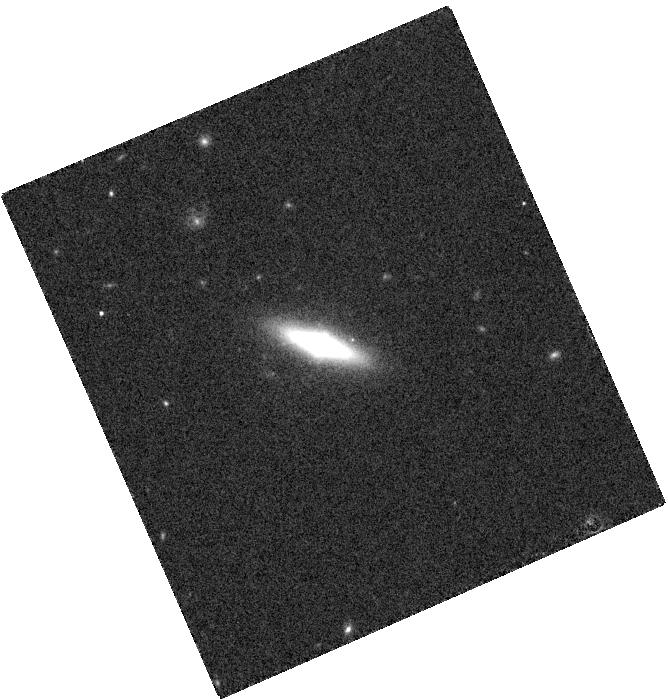
Target: SDSS-J232328.01+140530.2
Instrument: WFC3/IR
Filter: F160W
Exposure: 2 min
Observation ID: hst_13513_06_wfc3_ir_f160w_icdw06

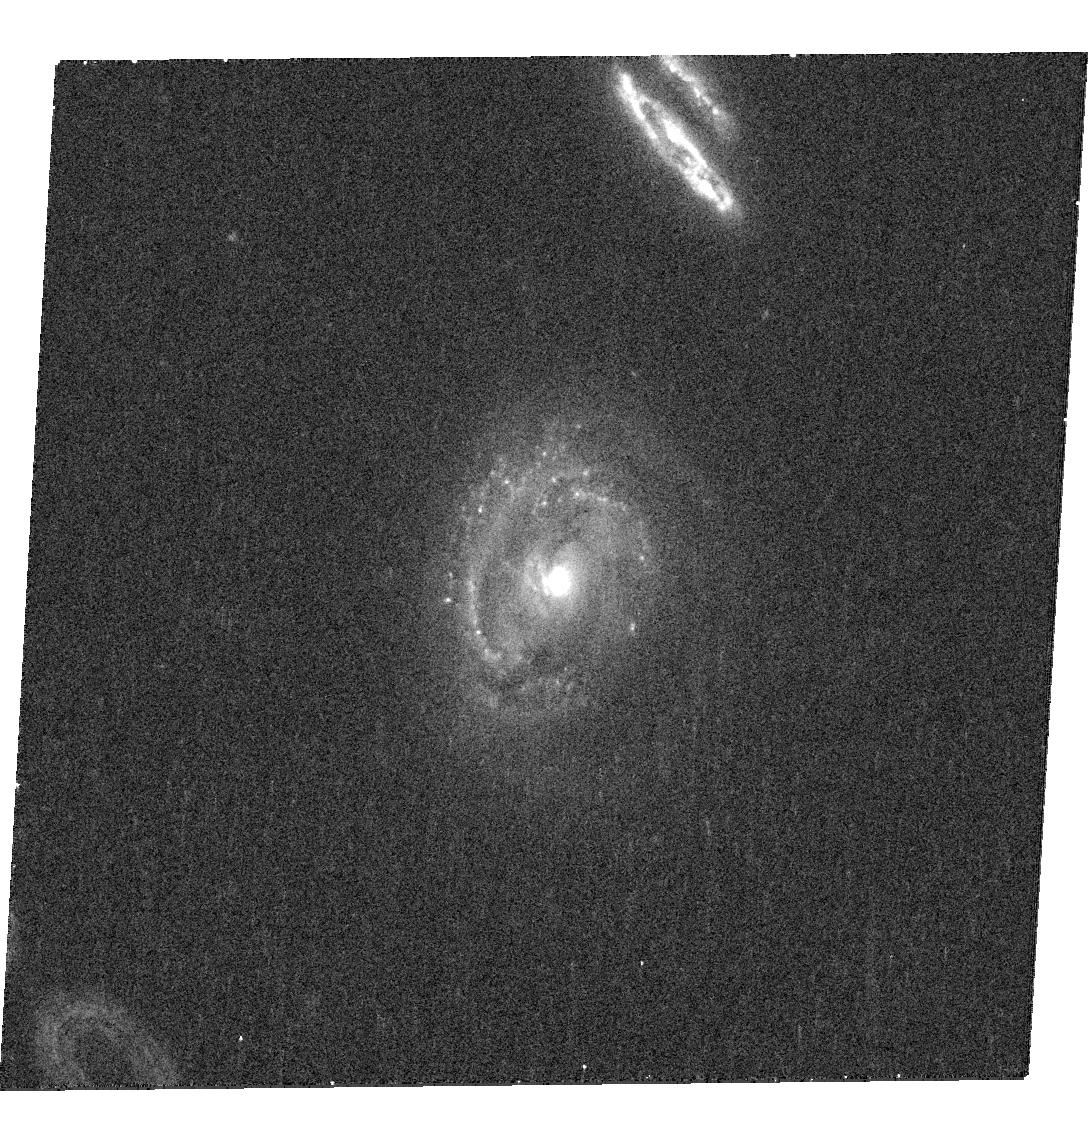
Target: SDSS-J083902.97+470756.3
Instrument: WFC3/UVIS
Filter: F438W
Exposure: 18 min
Observation ID: hst_13513_04_wfc3_uvis_f438w_icdw04

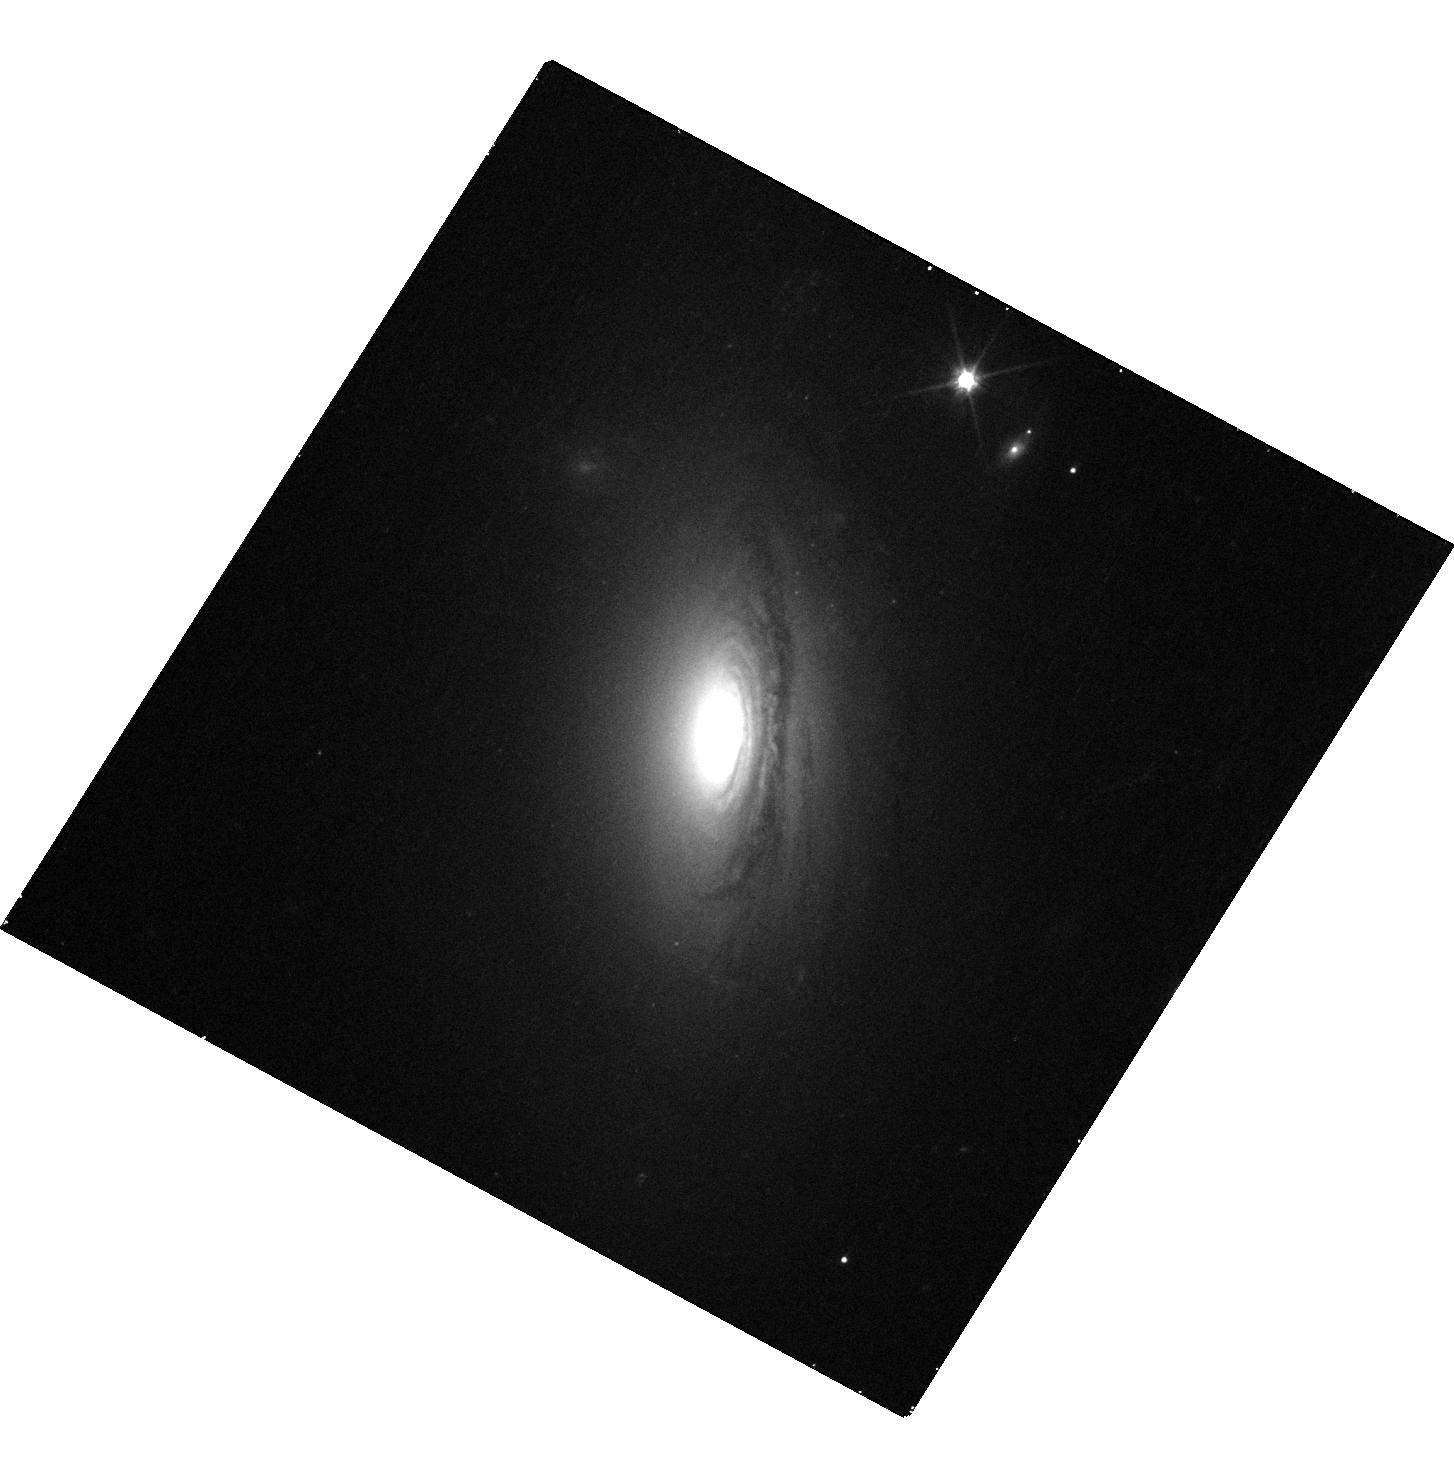
Target: SDSS-J165430.72+194615.5
Instrument: WFC3/UVIS
Filter: F606W
Exposure: 15 min
Observation ID: hst_13513_03_wfc3_uvis_f606w_icdw03

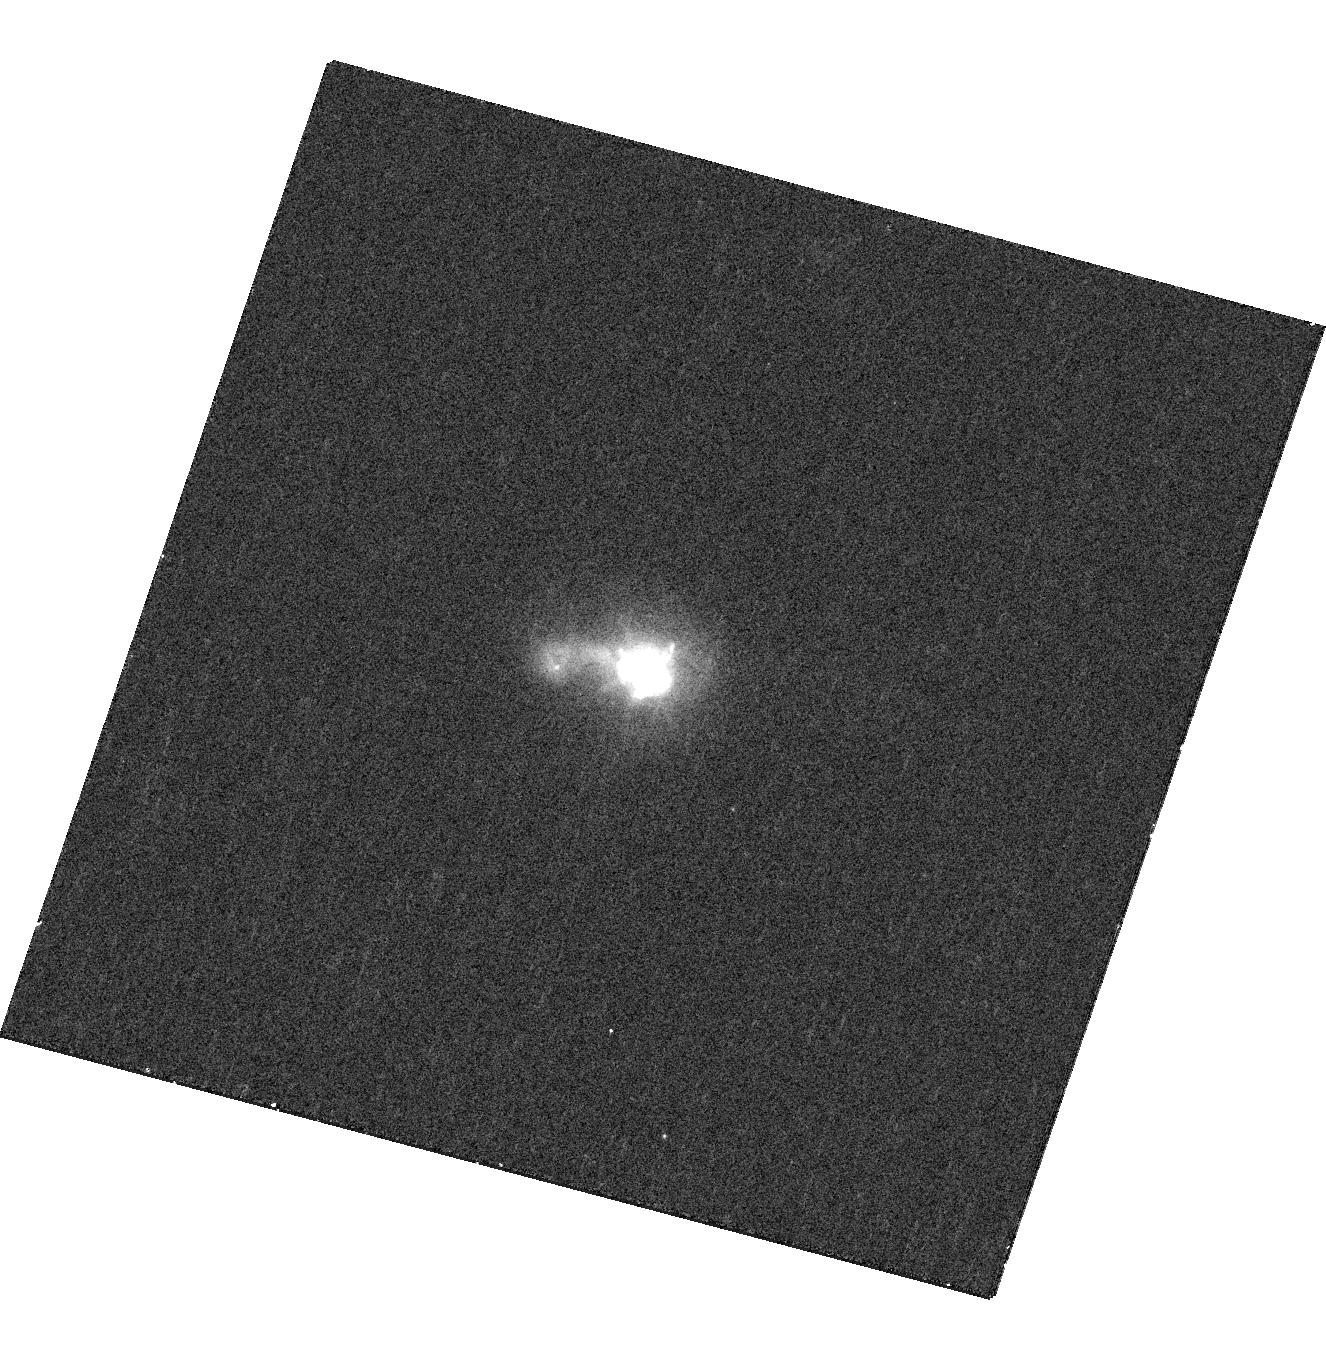
Target: SDSS-J105553.64+152027.4
Instrument: WFC3/UVIS
Filter: F438W
Exposure: 16 min
Observation ID: hst_13513_07_wfc3_uvis_f438w_icdw07

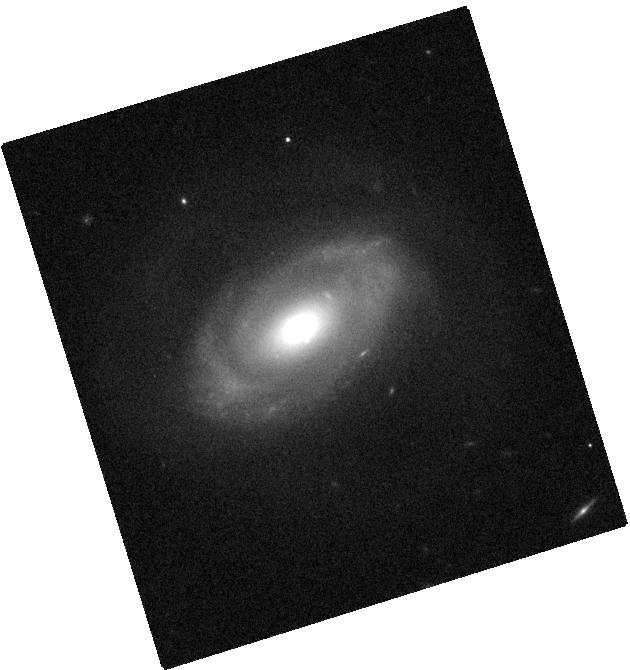
Target: SDSS-J013258.92-102707.0
Instrument: WFC3/IR
Filter: F160W
Exposure: 2 min
Observation ID: hst_13513_02_wfc3_ir_f160w_icdw02

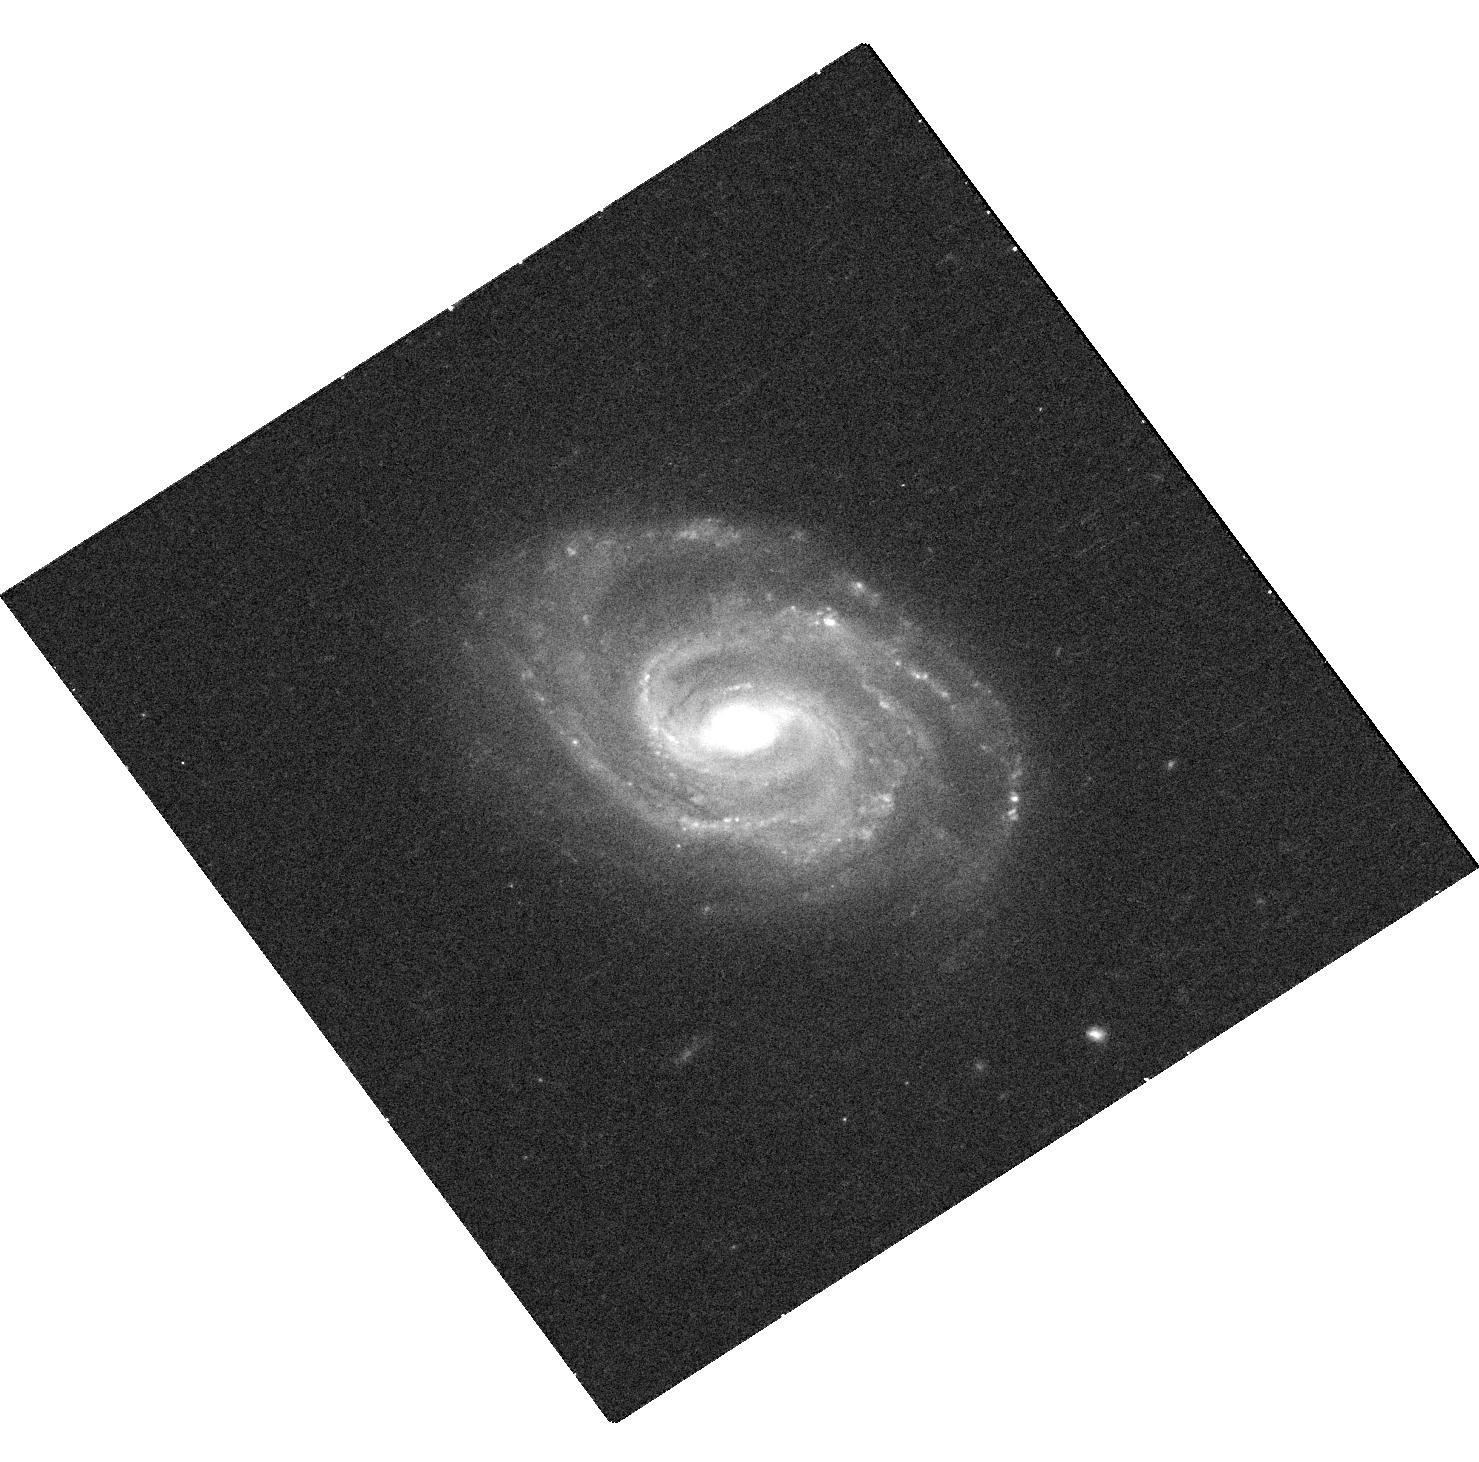
Target: SDSS-J111729.22+614015.2
Instrument: WFC3/UVIS
Filter: F606W
Exposure: 18 min
Observation ID: hst_13513_08_wfc3_uvis_f606w_icdw08

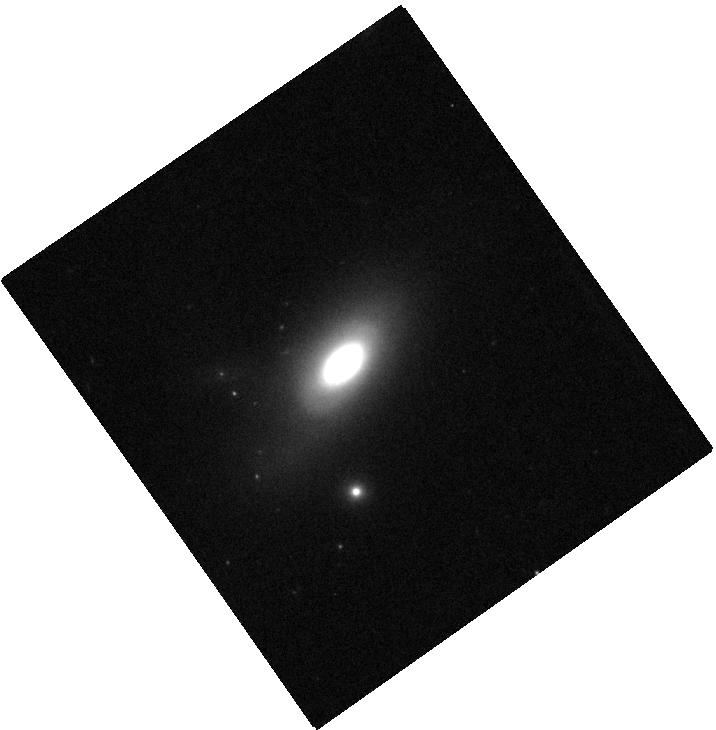
Target: SDSS-J134640.79+522836.6
Instrument: WFC3/IR
Filter: F160W
Exposure: 2 min
Observation ID: hst_13513_01_wfc3_ir_f160w_icdw01

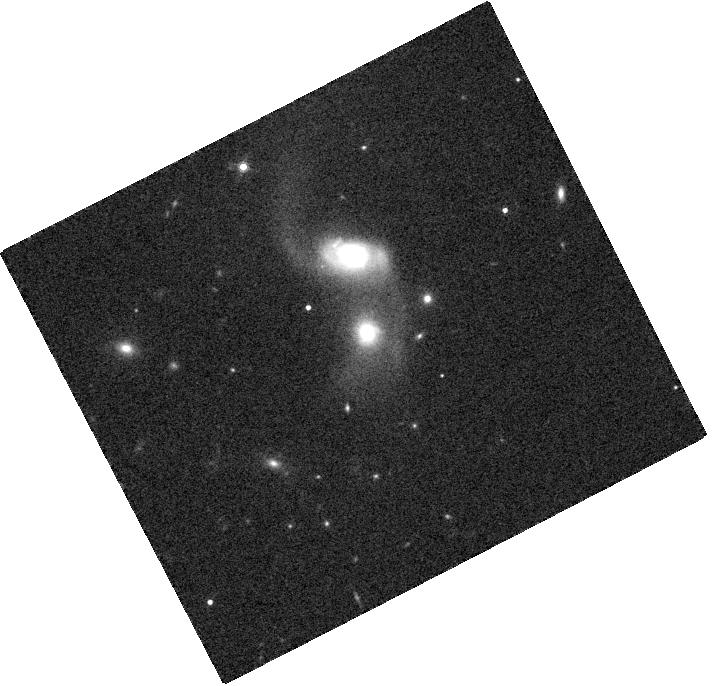
Target: SDSS-J135429.05+132757.2
Instrument: WFC3/IR
Filter: F160W
Exposure: 2 min
Observation ID: hst_13513_05_wfc3_ir_f160w_icdw05

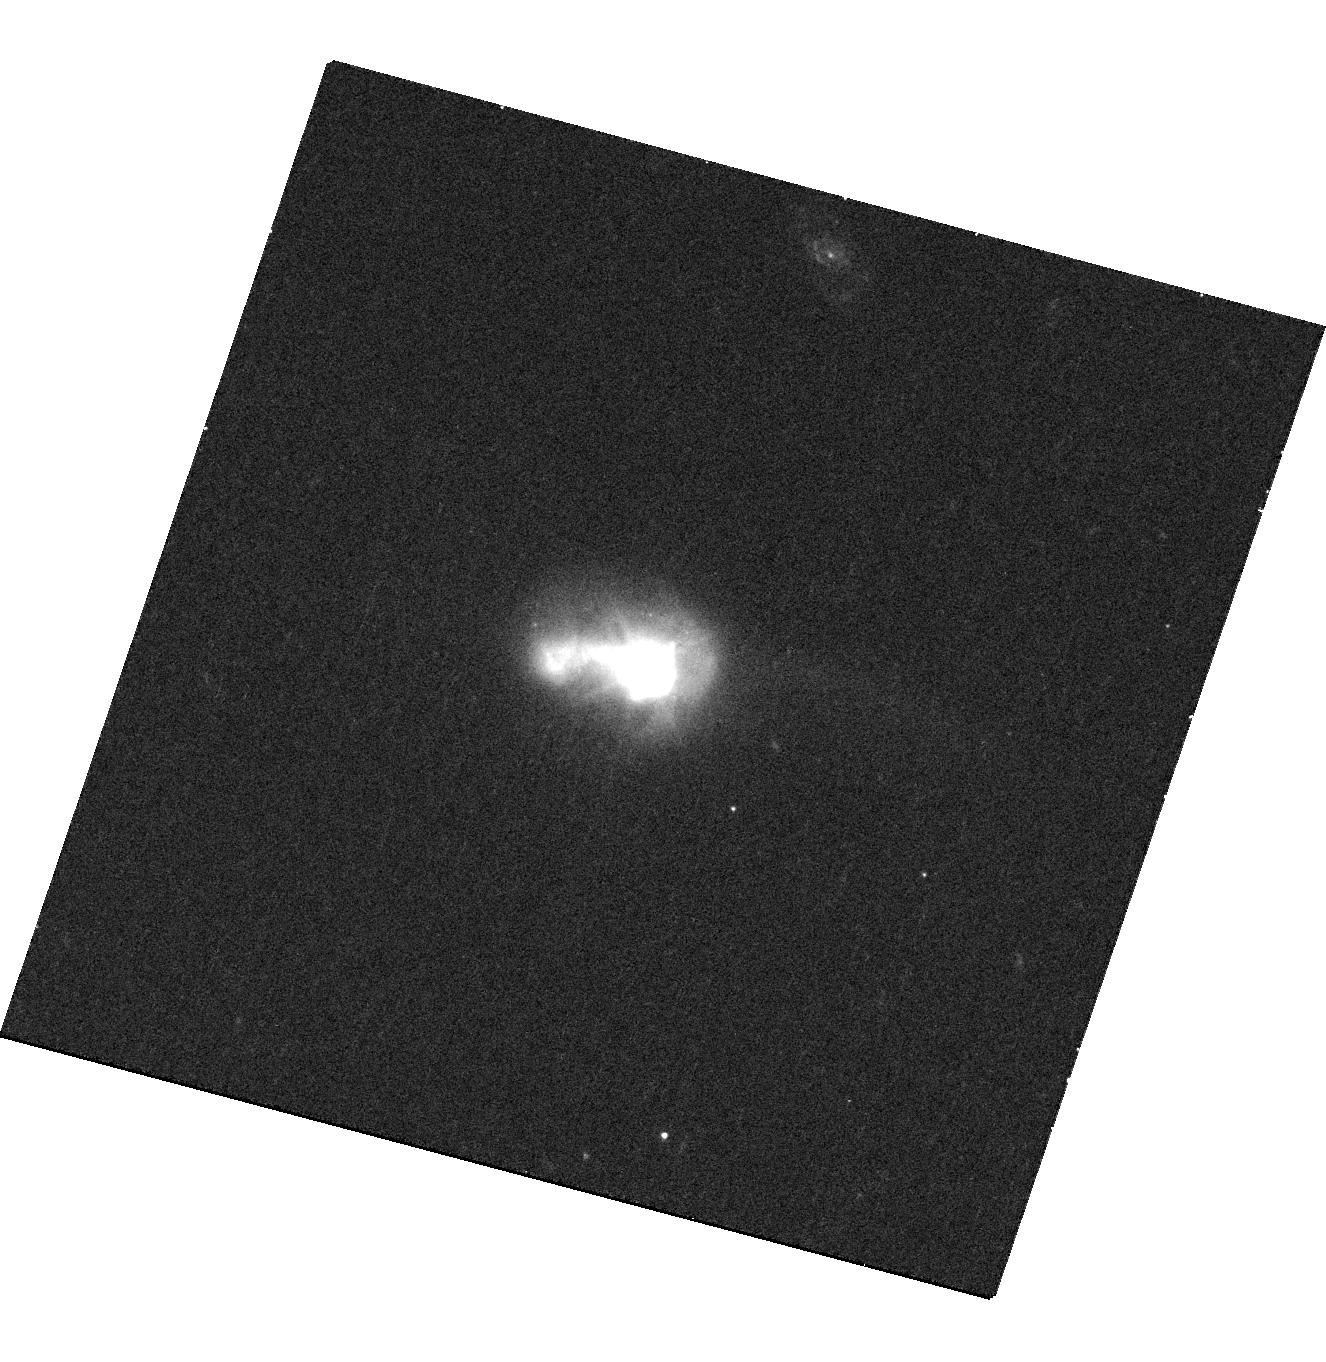
Target: SDSS-J105553.64+152027.4
Instrument: WFC3/UVIS
Filter: F606W
Exposure: 15 min
Observation ID: hst_13513_07_wfc3_uvis_f606w_icdw07

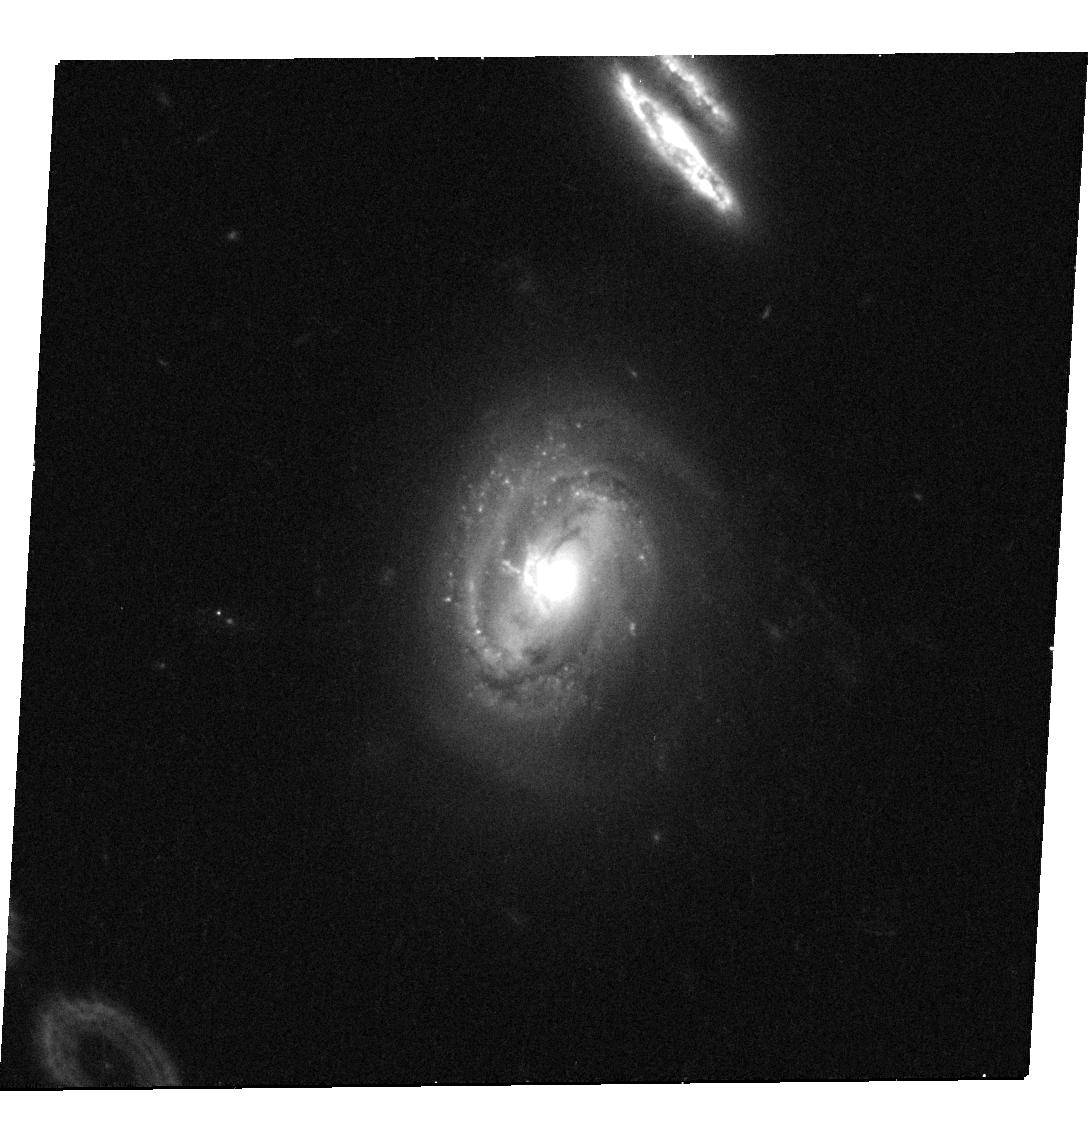
Target: SDSS-J083902.97+470756.3
Instrument: WFC3/UVIS
Filter: F606W
Exposure: 16 min
Observation ID: hst_13513_04_wfc3_uvis_f606w_icdw04

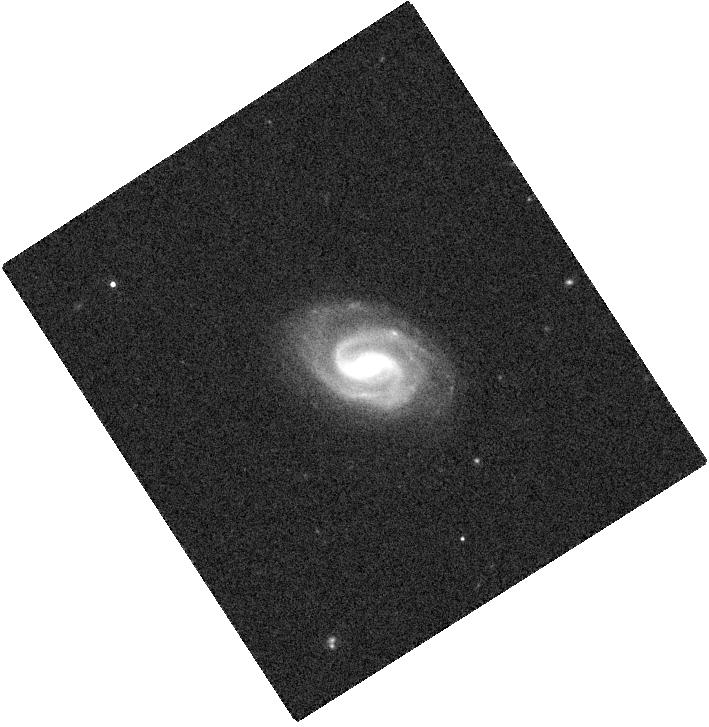
Target: SDSS-J111729.22+614015.2
Instrument: WFC3/IR
Filter: F160W
Exposure: 2 min
Observation ID: hst_13513_08_wfc3_ir_f160w_icdw08

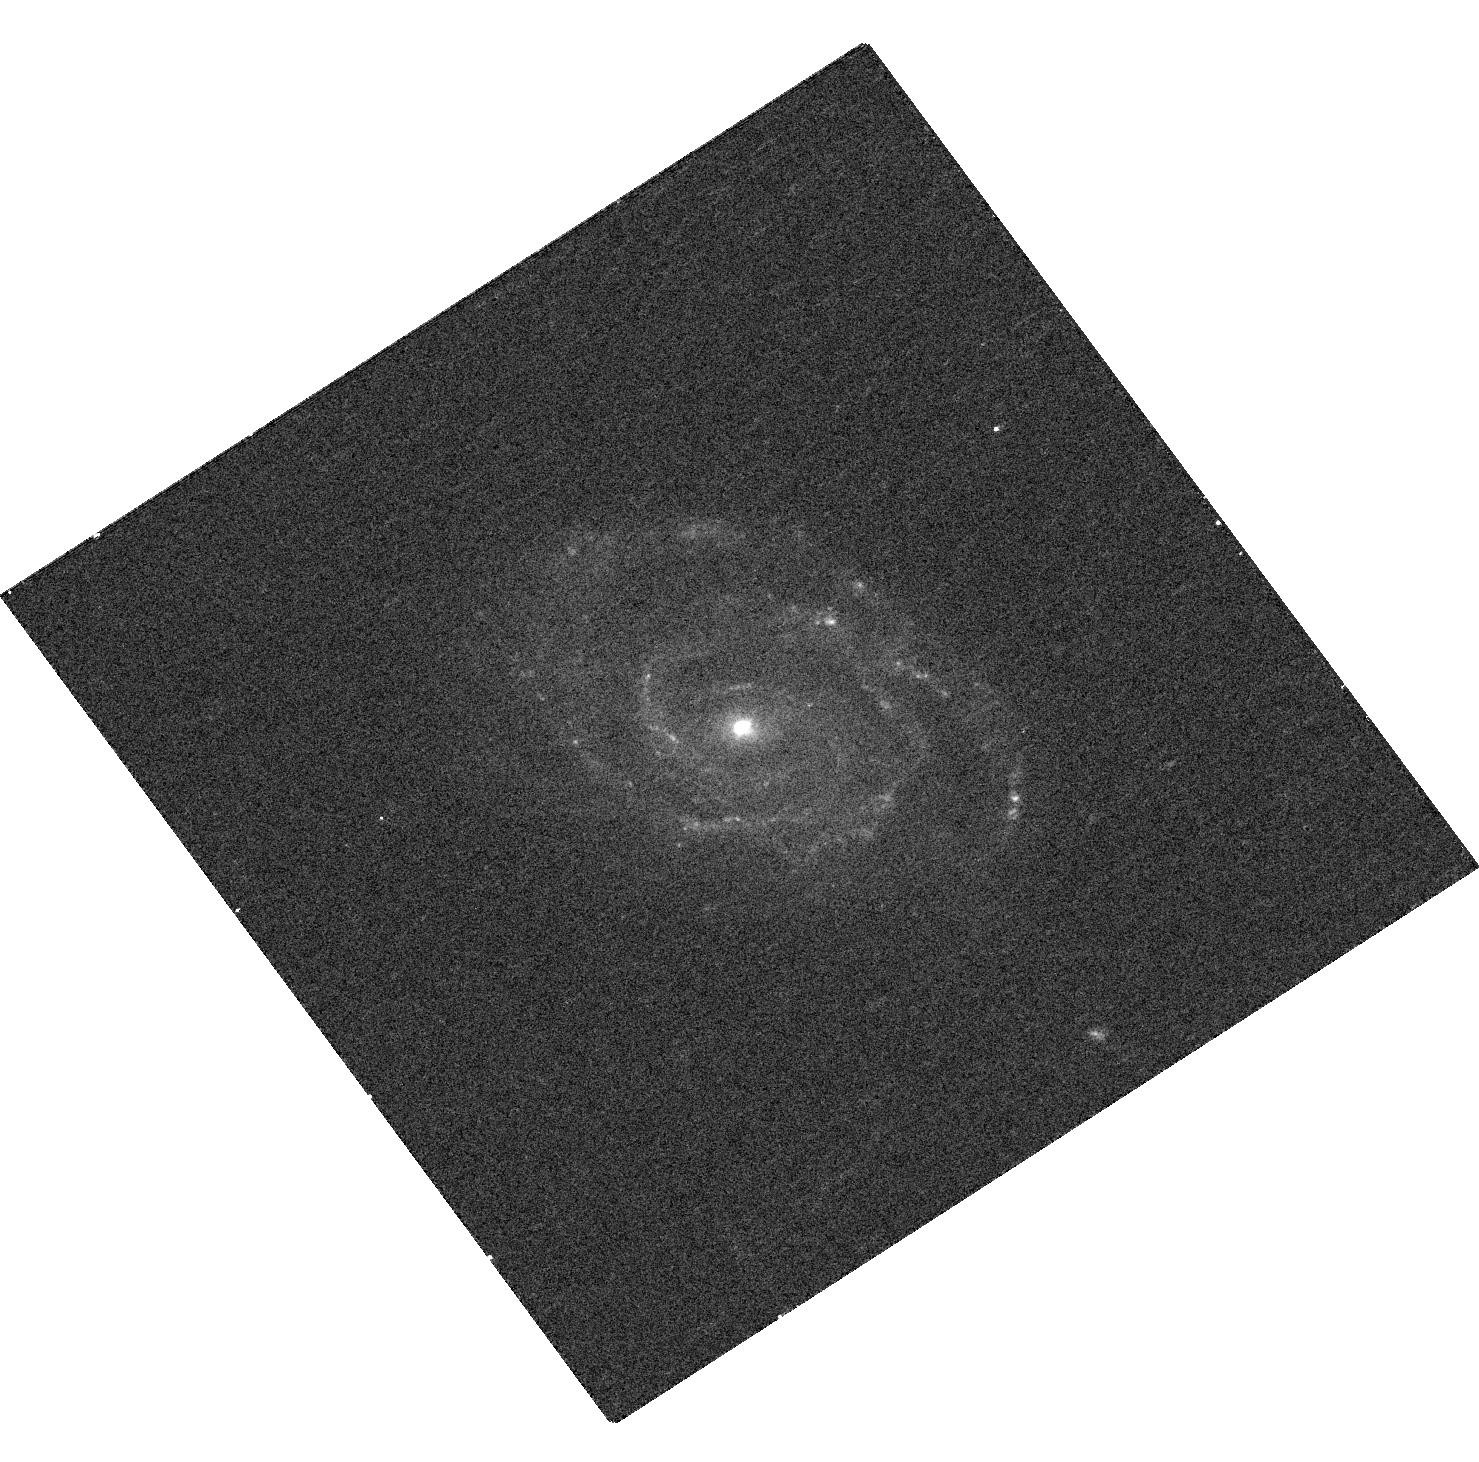
Target: SDSS-J111729.22+614015.2
Instrument: WFC3/UVIS
Filter: F438W
Exposure: 18 min
Observation ID: hst_13513_08_wfc3_uvis_f438w_icdw08

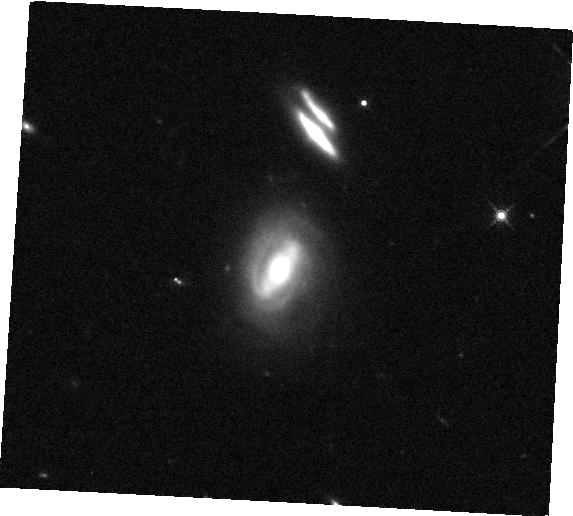
Target: SDSS-J083902.97+470756.3
Instrument: WFC3/IR
Filter: F160W
Exposure: 2 min
Observation ID: hst_13513_04_wfc3_ir_f160w_icdw04

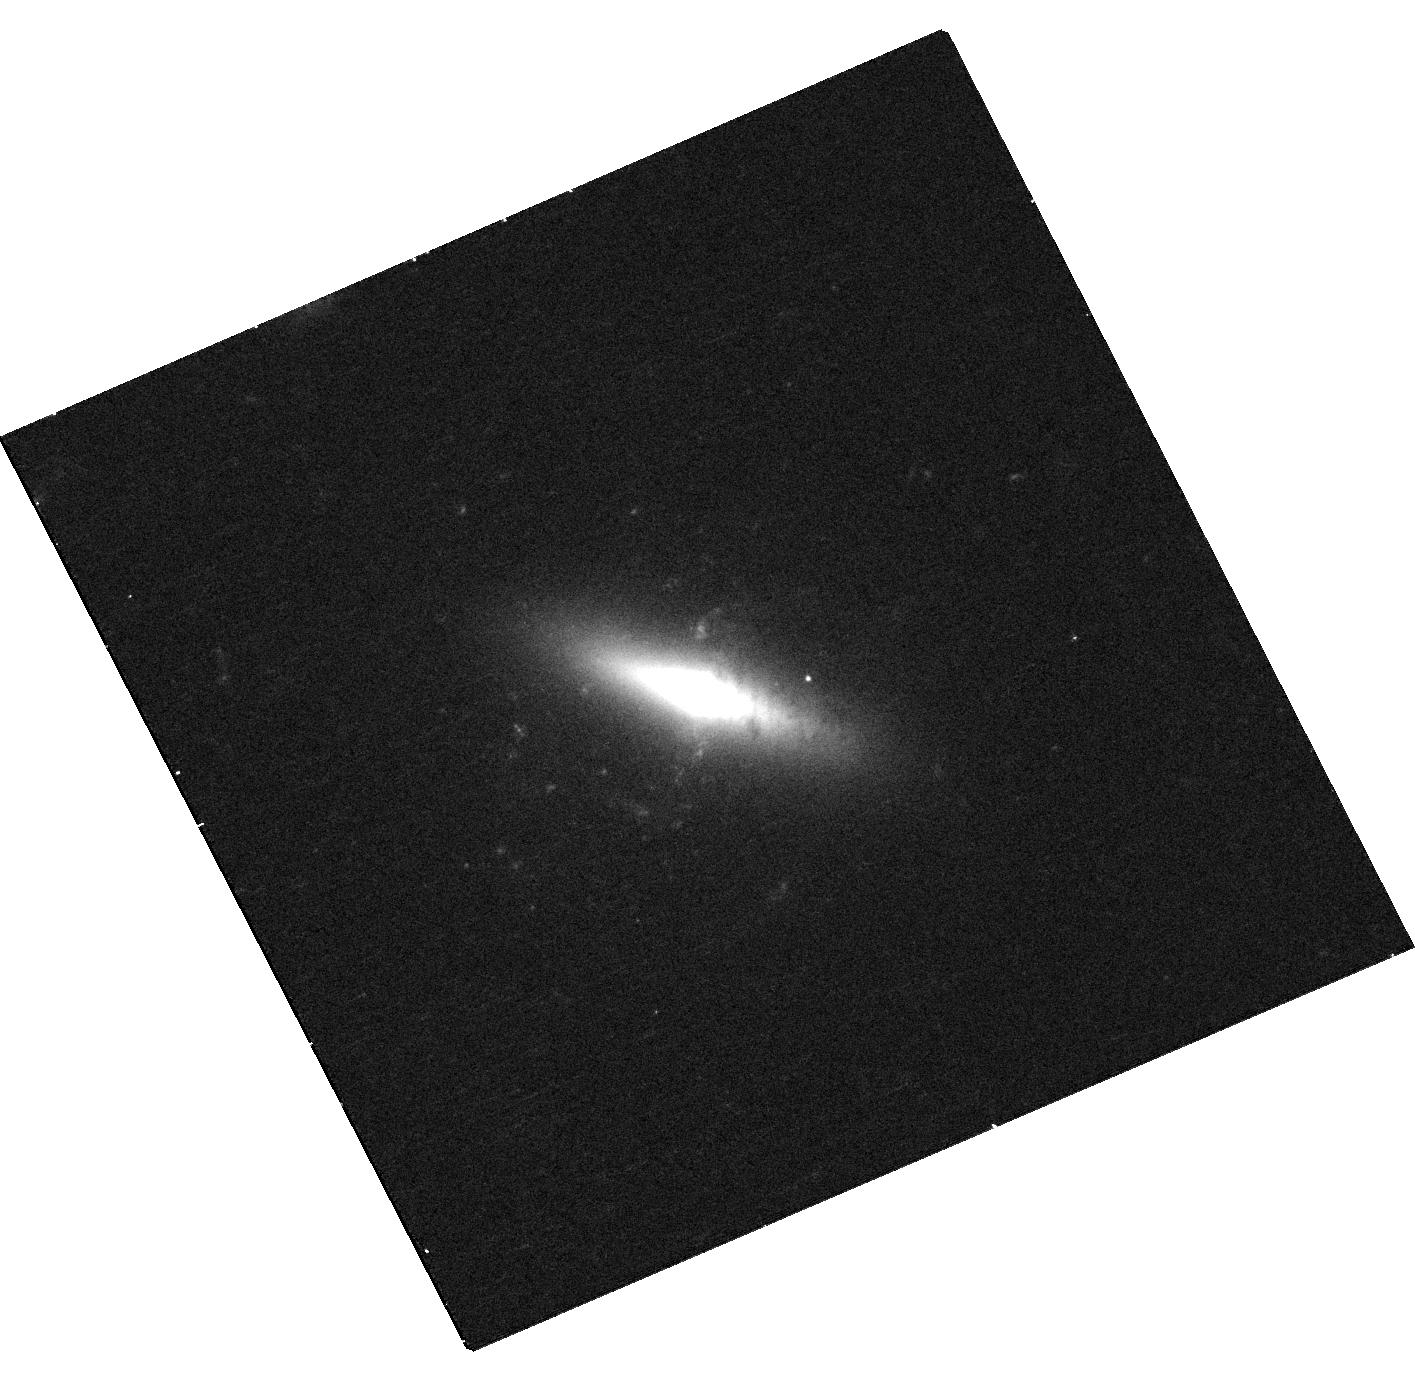
Target: SDSS-J232328.01+140530.2
Instrument: WFC3/UVIS
Filter: F606W
Exposure: 15 min
Observation ID: hst_13513_06_wfc3_uvis_f606w_icdw06

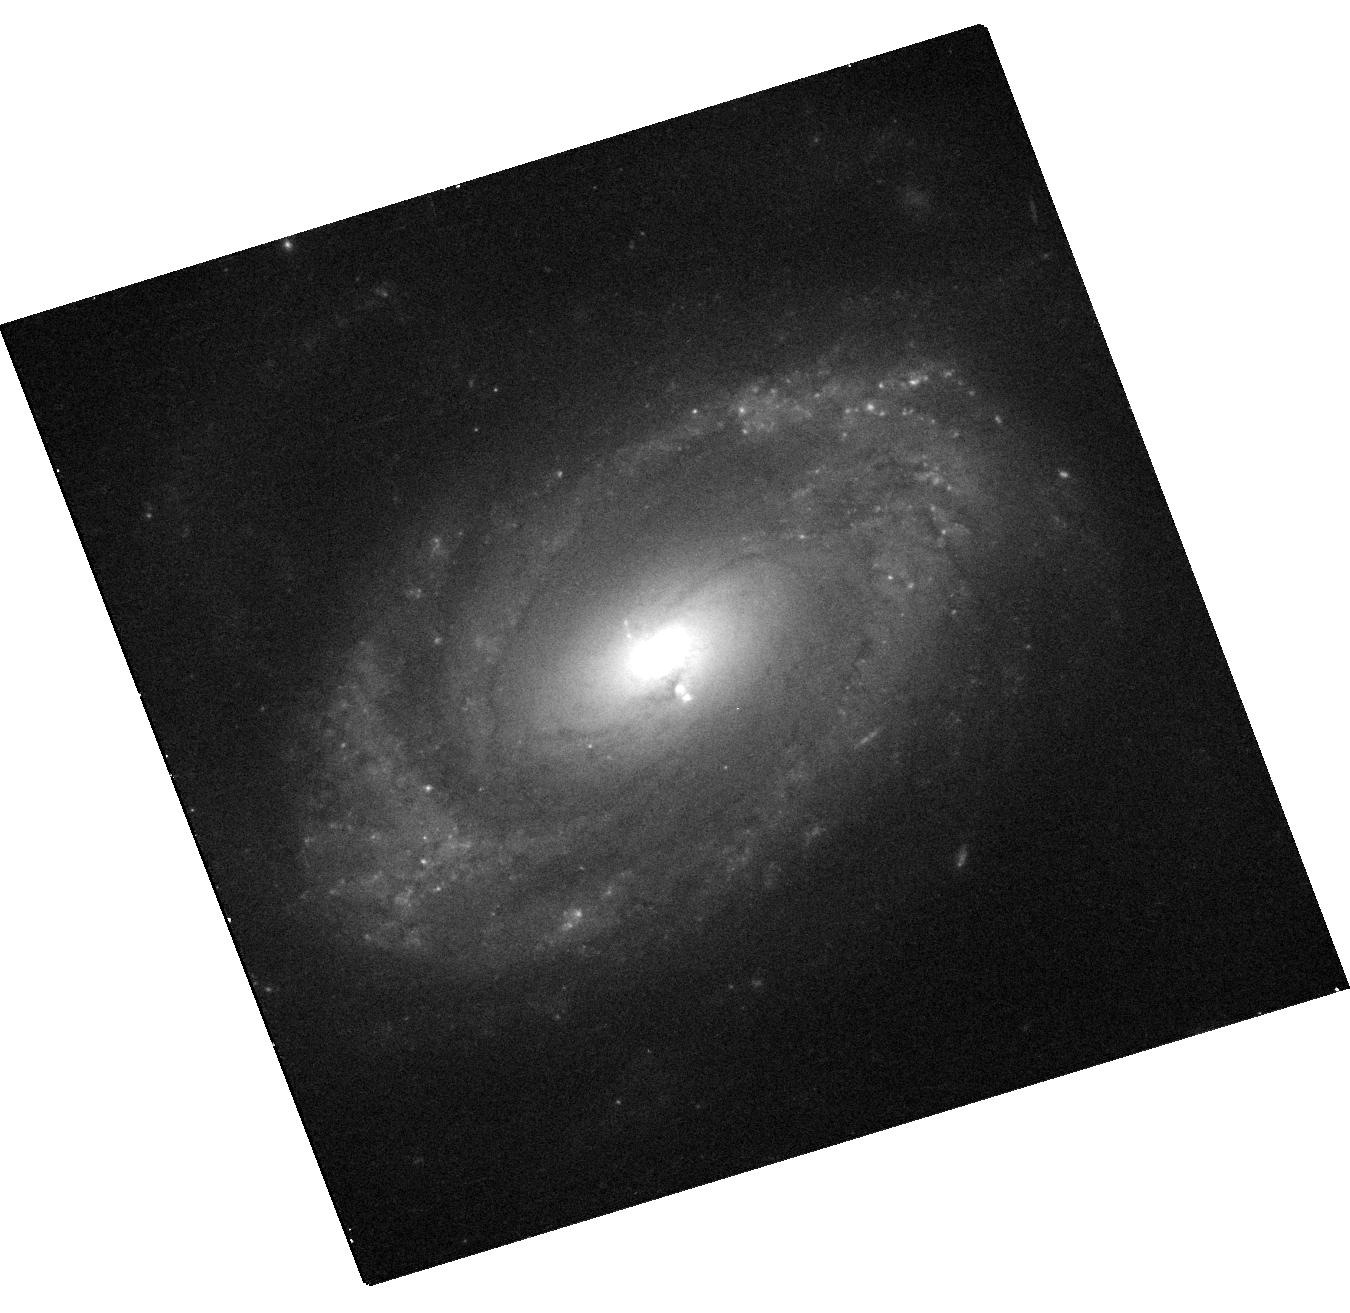
Target: SDSS-J013258.92-102707.0
Instrument: WFC3/UVIS
Filter: F606W
Exposure: 15 min
Observation ID: hst_13513_02_wfc3_uvis_f606w_icdw02

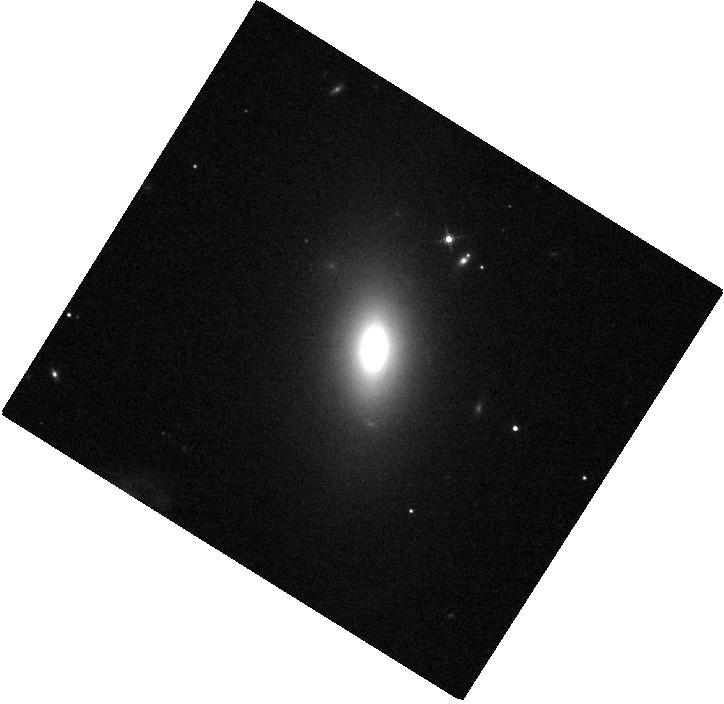
Target: SDSS-J165430.72+194615.5
Instrument: WFC3/IR
Filter: F160W
Exposure: 2 min
Observation ID: hst_13513_03_wfc3_ir_f160w_icdw03

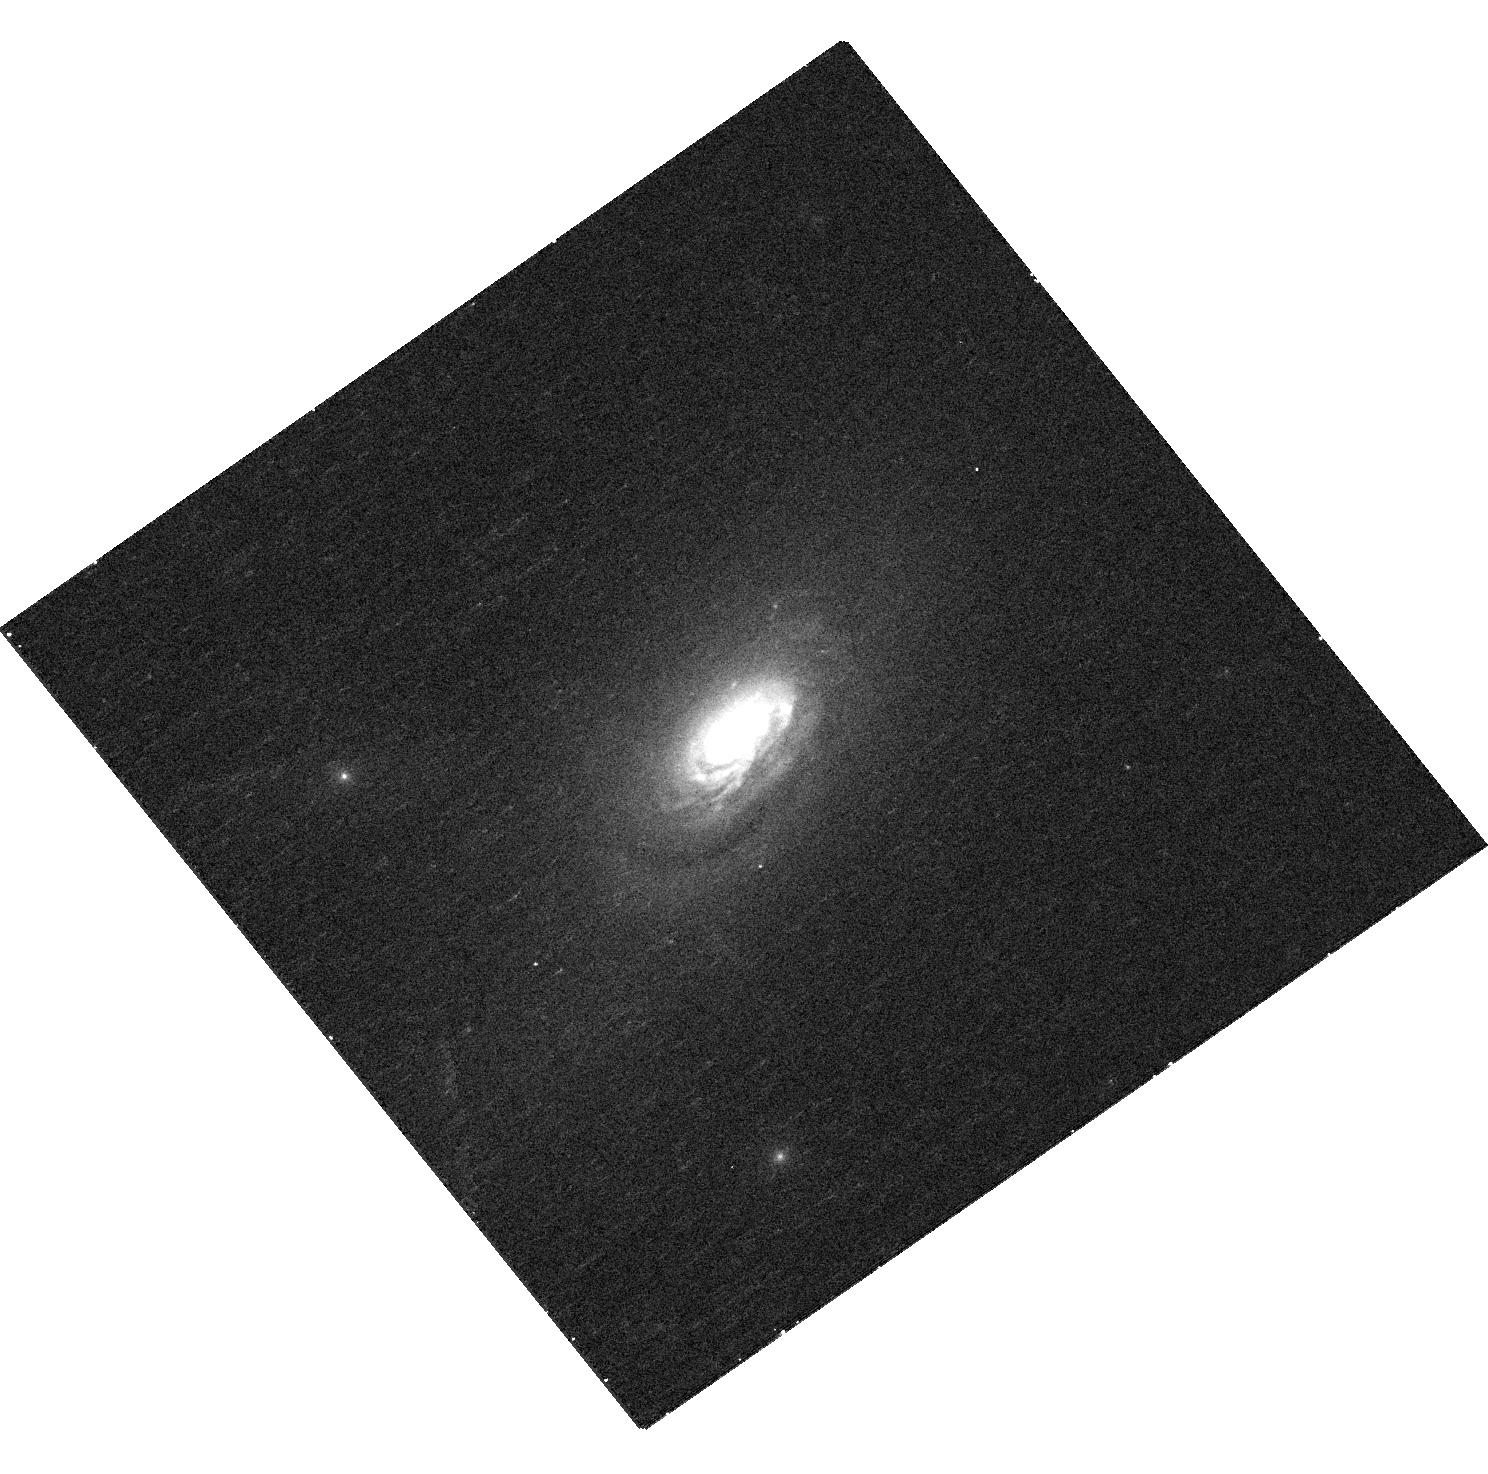
Target: SDSS-J134640.79+522836.6
Instrument: WFC3/UVIS
Filter: F438W
Exposure: 18 min
Observation ID: hst_13513_01_wfc3_uvis_f438w_icdw01

A Pilot Search for Spatially Offset AGN in Galaxy Merger Remnants (PI: Comerford, Julia)

We request Chandra/ACIS-S observations and HST imaging for a pilot study of 8 galaxies whose AGN emission lines are offset in velocity from systemic. These are candidates for offset AGN, which occur when one of the two supermassive black holes in a galaxy merger is active. We have carefully constructed our sample to remove cases where gas kinematics produce the velocity offsets, but Chandra and HST observations are necessary to confirm offset AGN as the AGN that are spatially offset from the primary galaxy centers. With the observations proposed here, we will carry out the first systematic search for offset AGN. We will use the results of this search to study the circumstances for triggering offset AGN, and to inform future searches for offset AGN.